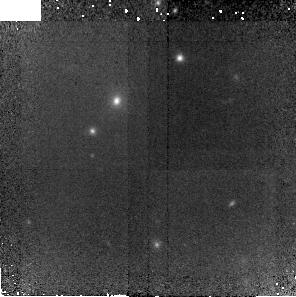
Target: RCS0221-2. Instrument: NICMOS/NIC2. Filter: F110W. Exposure: 41 min. Observation ID: nb0y04010

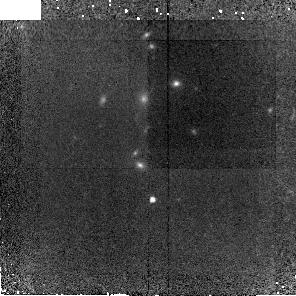
Target: XMM2235-1. Instrument: NICMOS/NIC2. Filter: F110W. Exposure: 41 min. Observation ID: nb0y01010

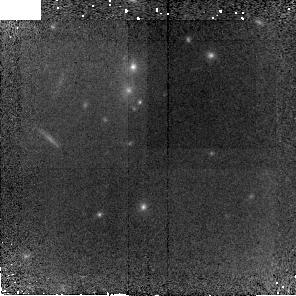
Target: RDCS1252-2. Instrument: NICMOS/NIC2. Filter: F110W. Exposure: 41 min. Observation ID: nb0y06010

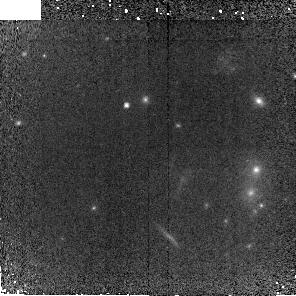
Target: RDCS1252-1. Instrument: NICMOS/NIC2. Filter: F110W. Exposure: 41 min. Observation ID: nb0y55010

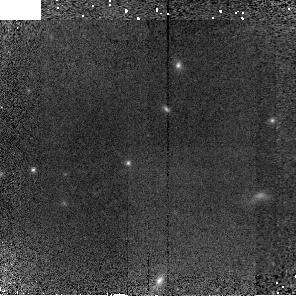
Target: RCS0221-1. Instrument: NICMOS/NIC2. Filter: F110W. Exposure: 41 min. Observation ID: nb0y03010

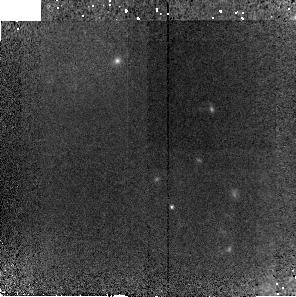
Target: XMM2235-2. Instrument: NICMOS/NIC2. Filter: F110W. Exposure: 41 min. Observation ID: nb0y02010

NICMOS non-linearity calibration for faint objects (PI: Perlmutter, Saul)

NICMOS has played a key role in probing the deep near infrared regime for a decade. It has been the only instrument available to observe objects in the near infrared that are not visible from the ground. In particular, it has played a major role in the SN Ia observations at redshifts z>1. However, the calibration of NICMOS has turned out to be difficult due to the apparent non-linearity of the detectors. The NICMOS calibration team has described the non-linearity as a power law based on data in the range of ~50-5000 ADU/s. The correction relies on an extrapolation of two orders of magnitude in flux at count rates close to the sky level (0.1 ADU/s) where space observations are particularly prized - and where SN Ia observations are made. Precise measurements of faint objects require us to reduce the uncertainties from this extrapolation. Here we propose to derive the absolute calibration in the sky limited regime and to characterize the non-linearity over the entire dynamic range for the camera/filter combination: NIC2/F110W.